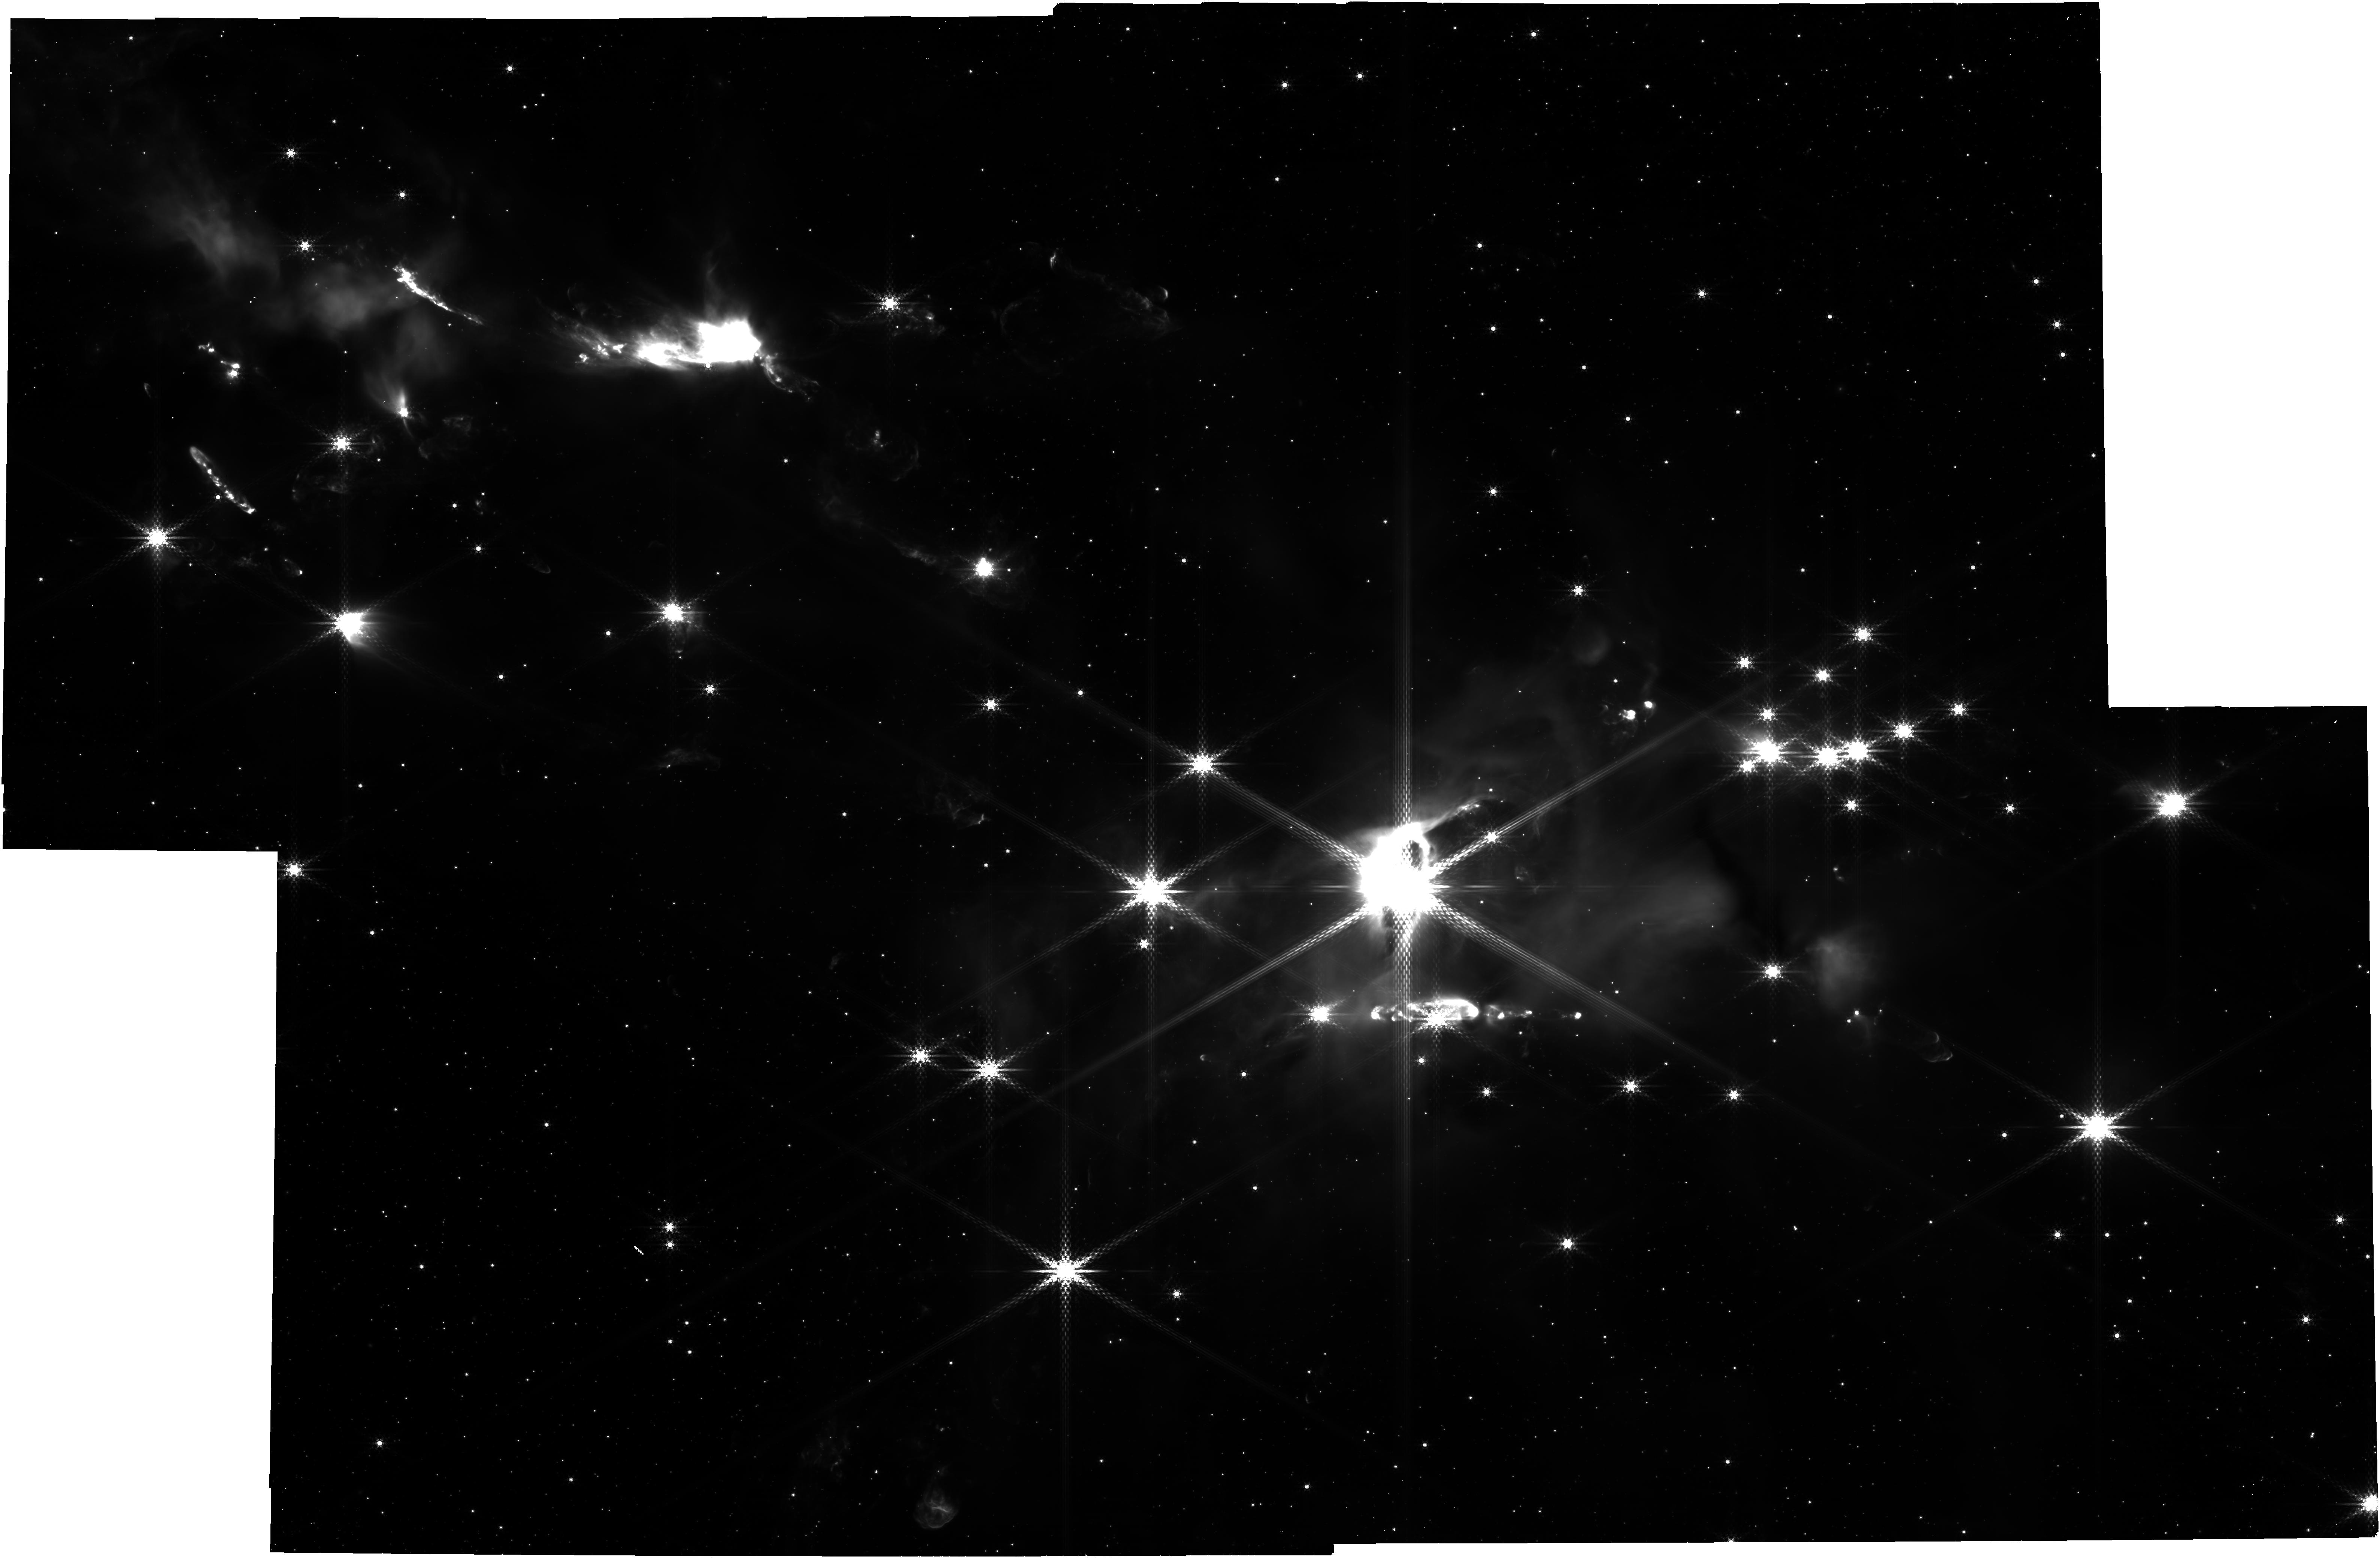
Target: SERPENS-MAIN. Instrument: NIRCAM. Filter: F480M. Exposure: 30 min. Observation ID: jw01611-o002_t004_nircam_clear-f480m

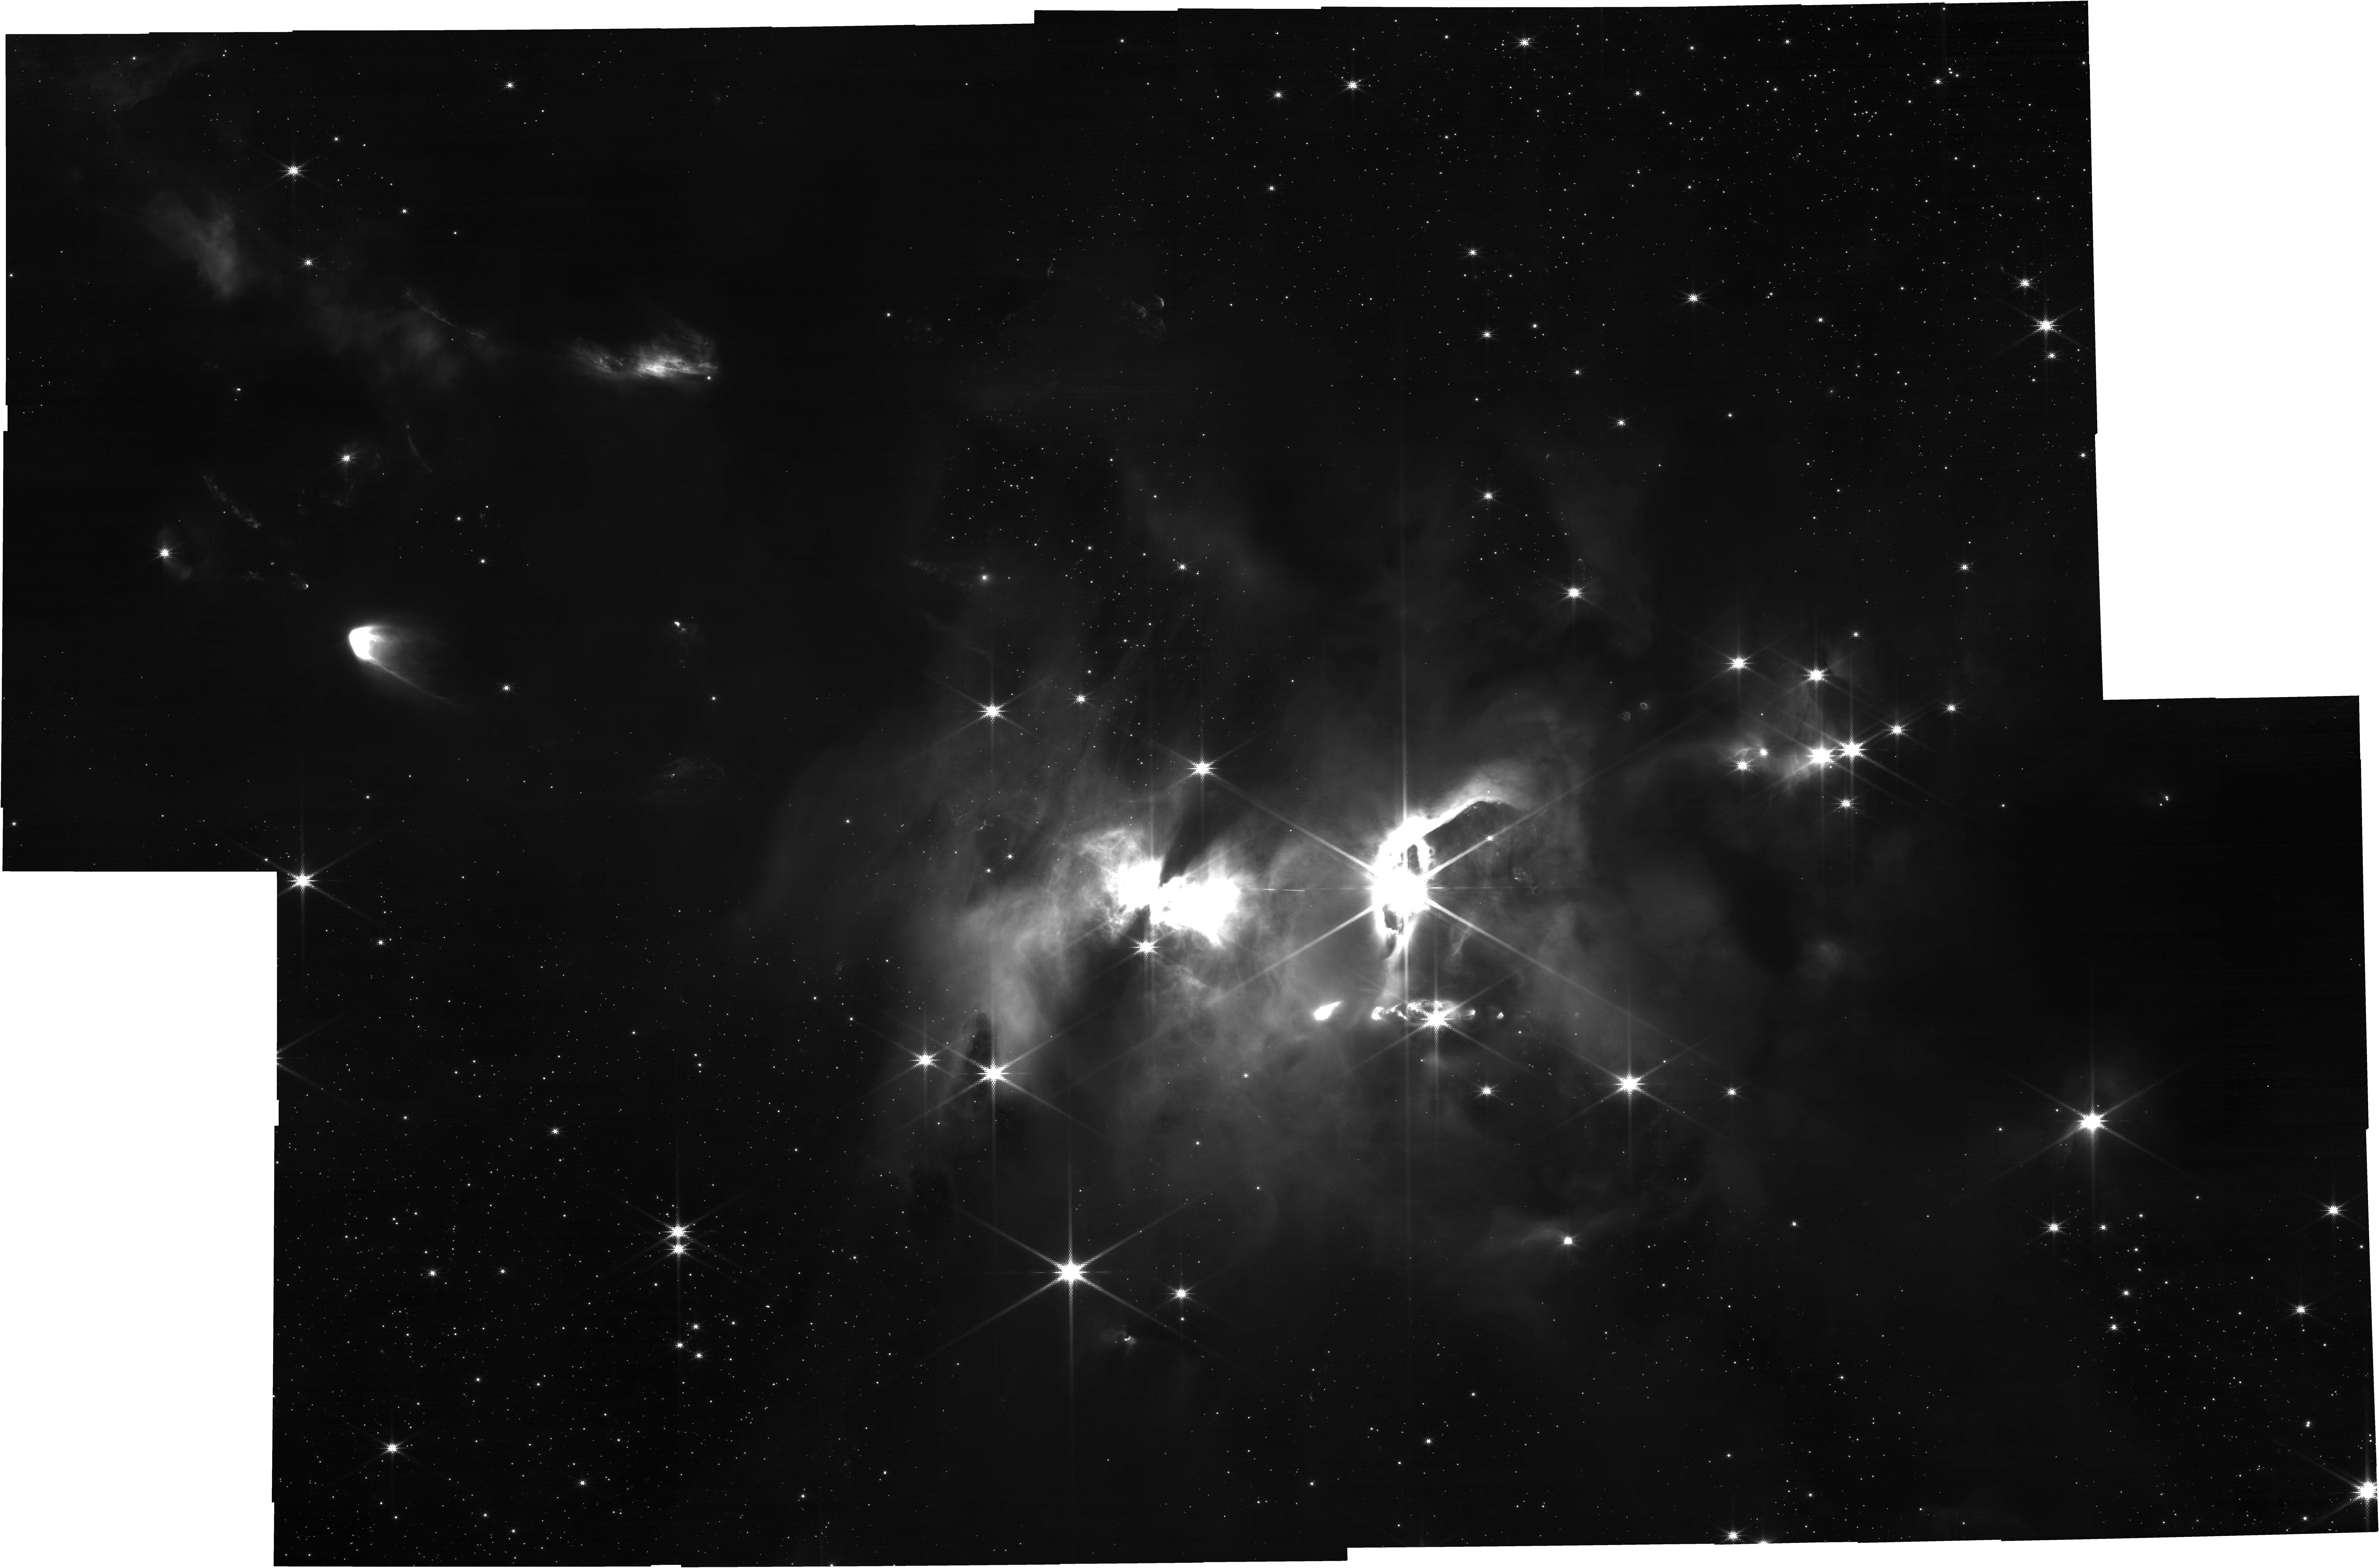
Target: SERPENS-MAIN. Instrument: NIRCAM. Filter: F210M. Exposure: 30 min. Observation ID: jw01611-o002_t004_nircam_clear-f210m

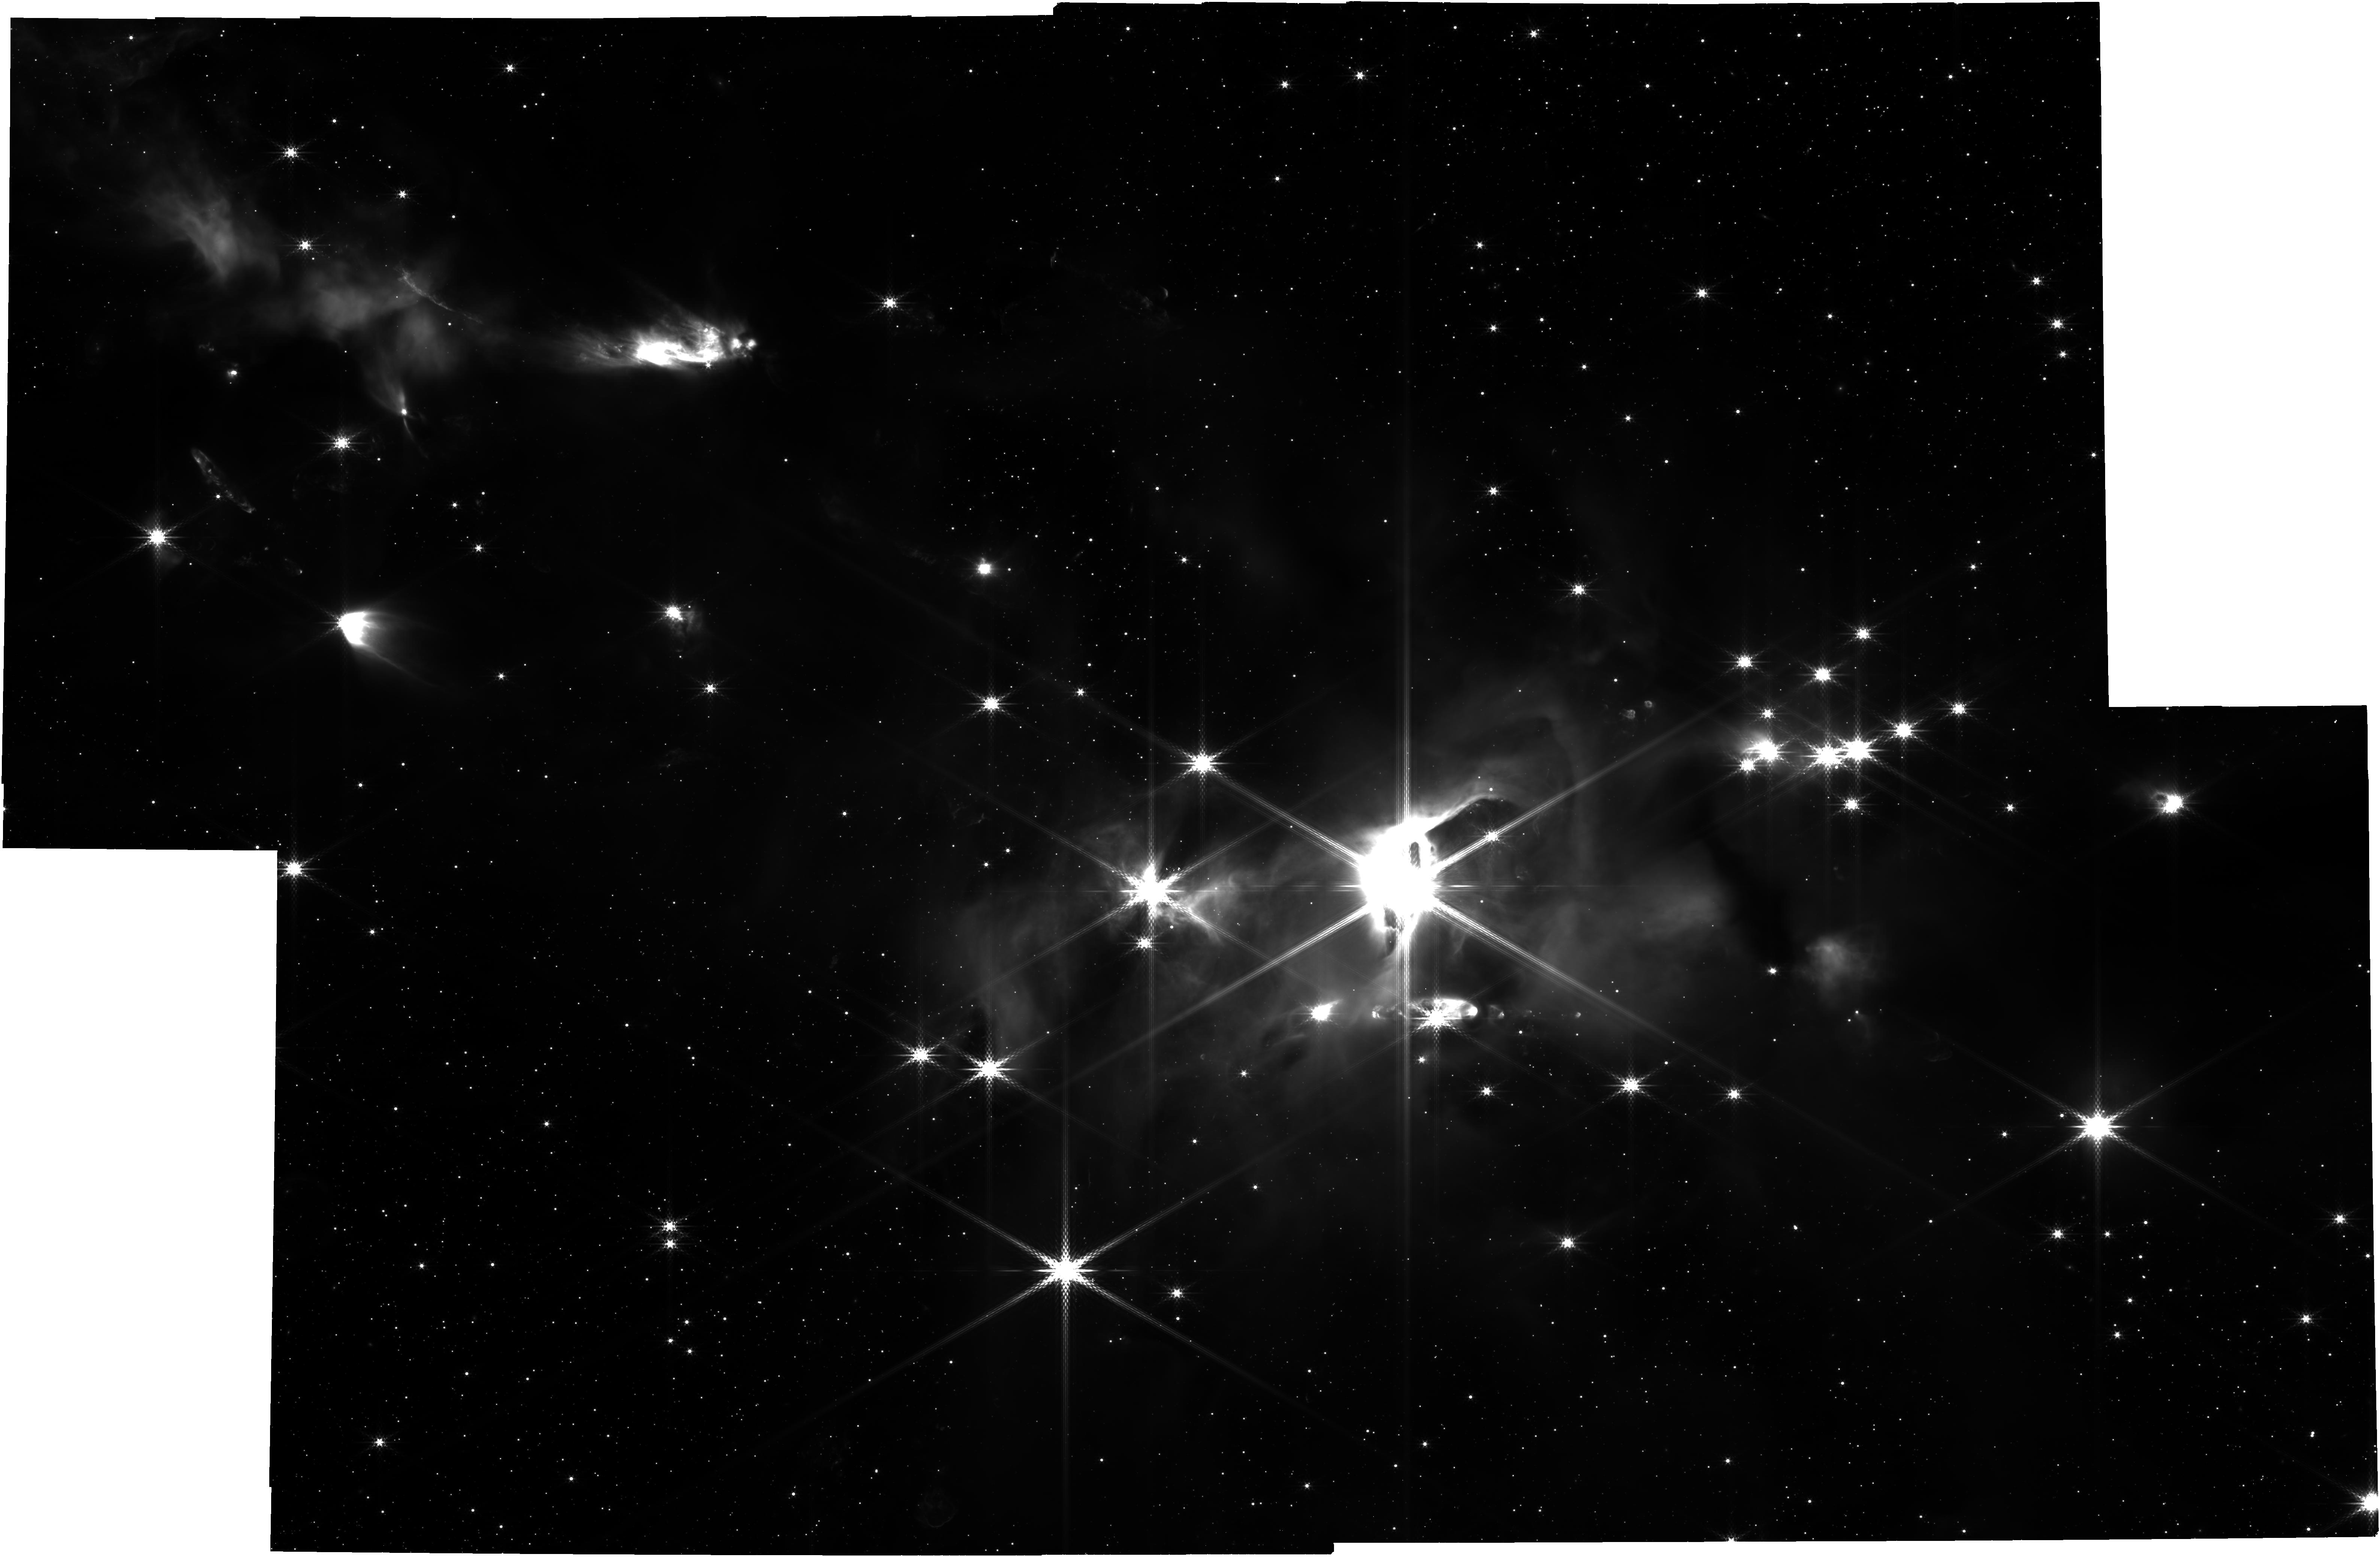
Target: SERPENS-MAIN. Instrument: NIRCAM. Filter: F360M. Exposure: 30 min. Observation ID: jw01611-o002_t004_nircam_clear-f360m

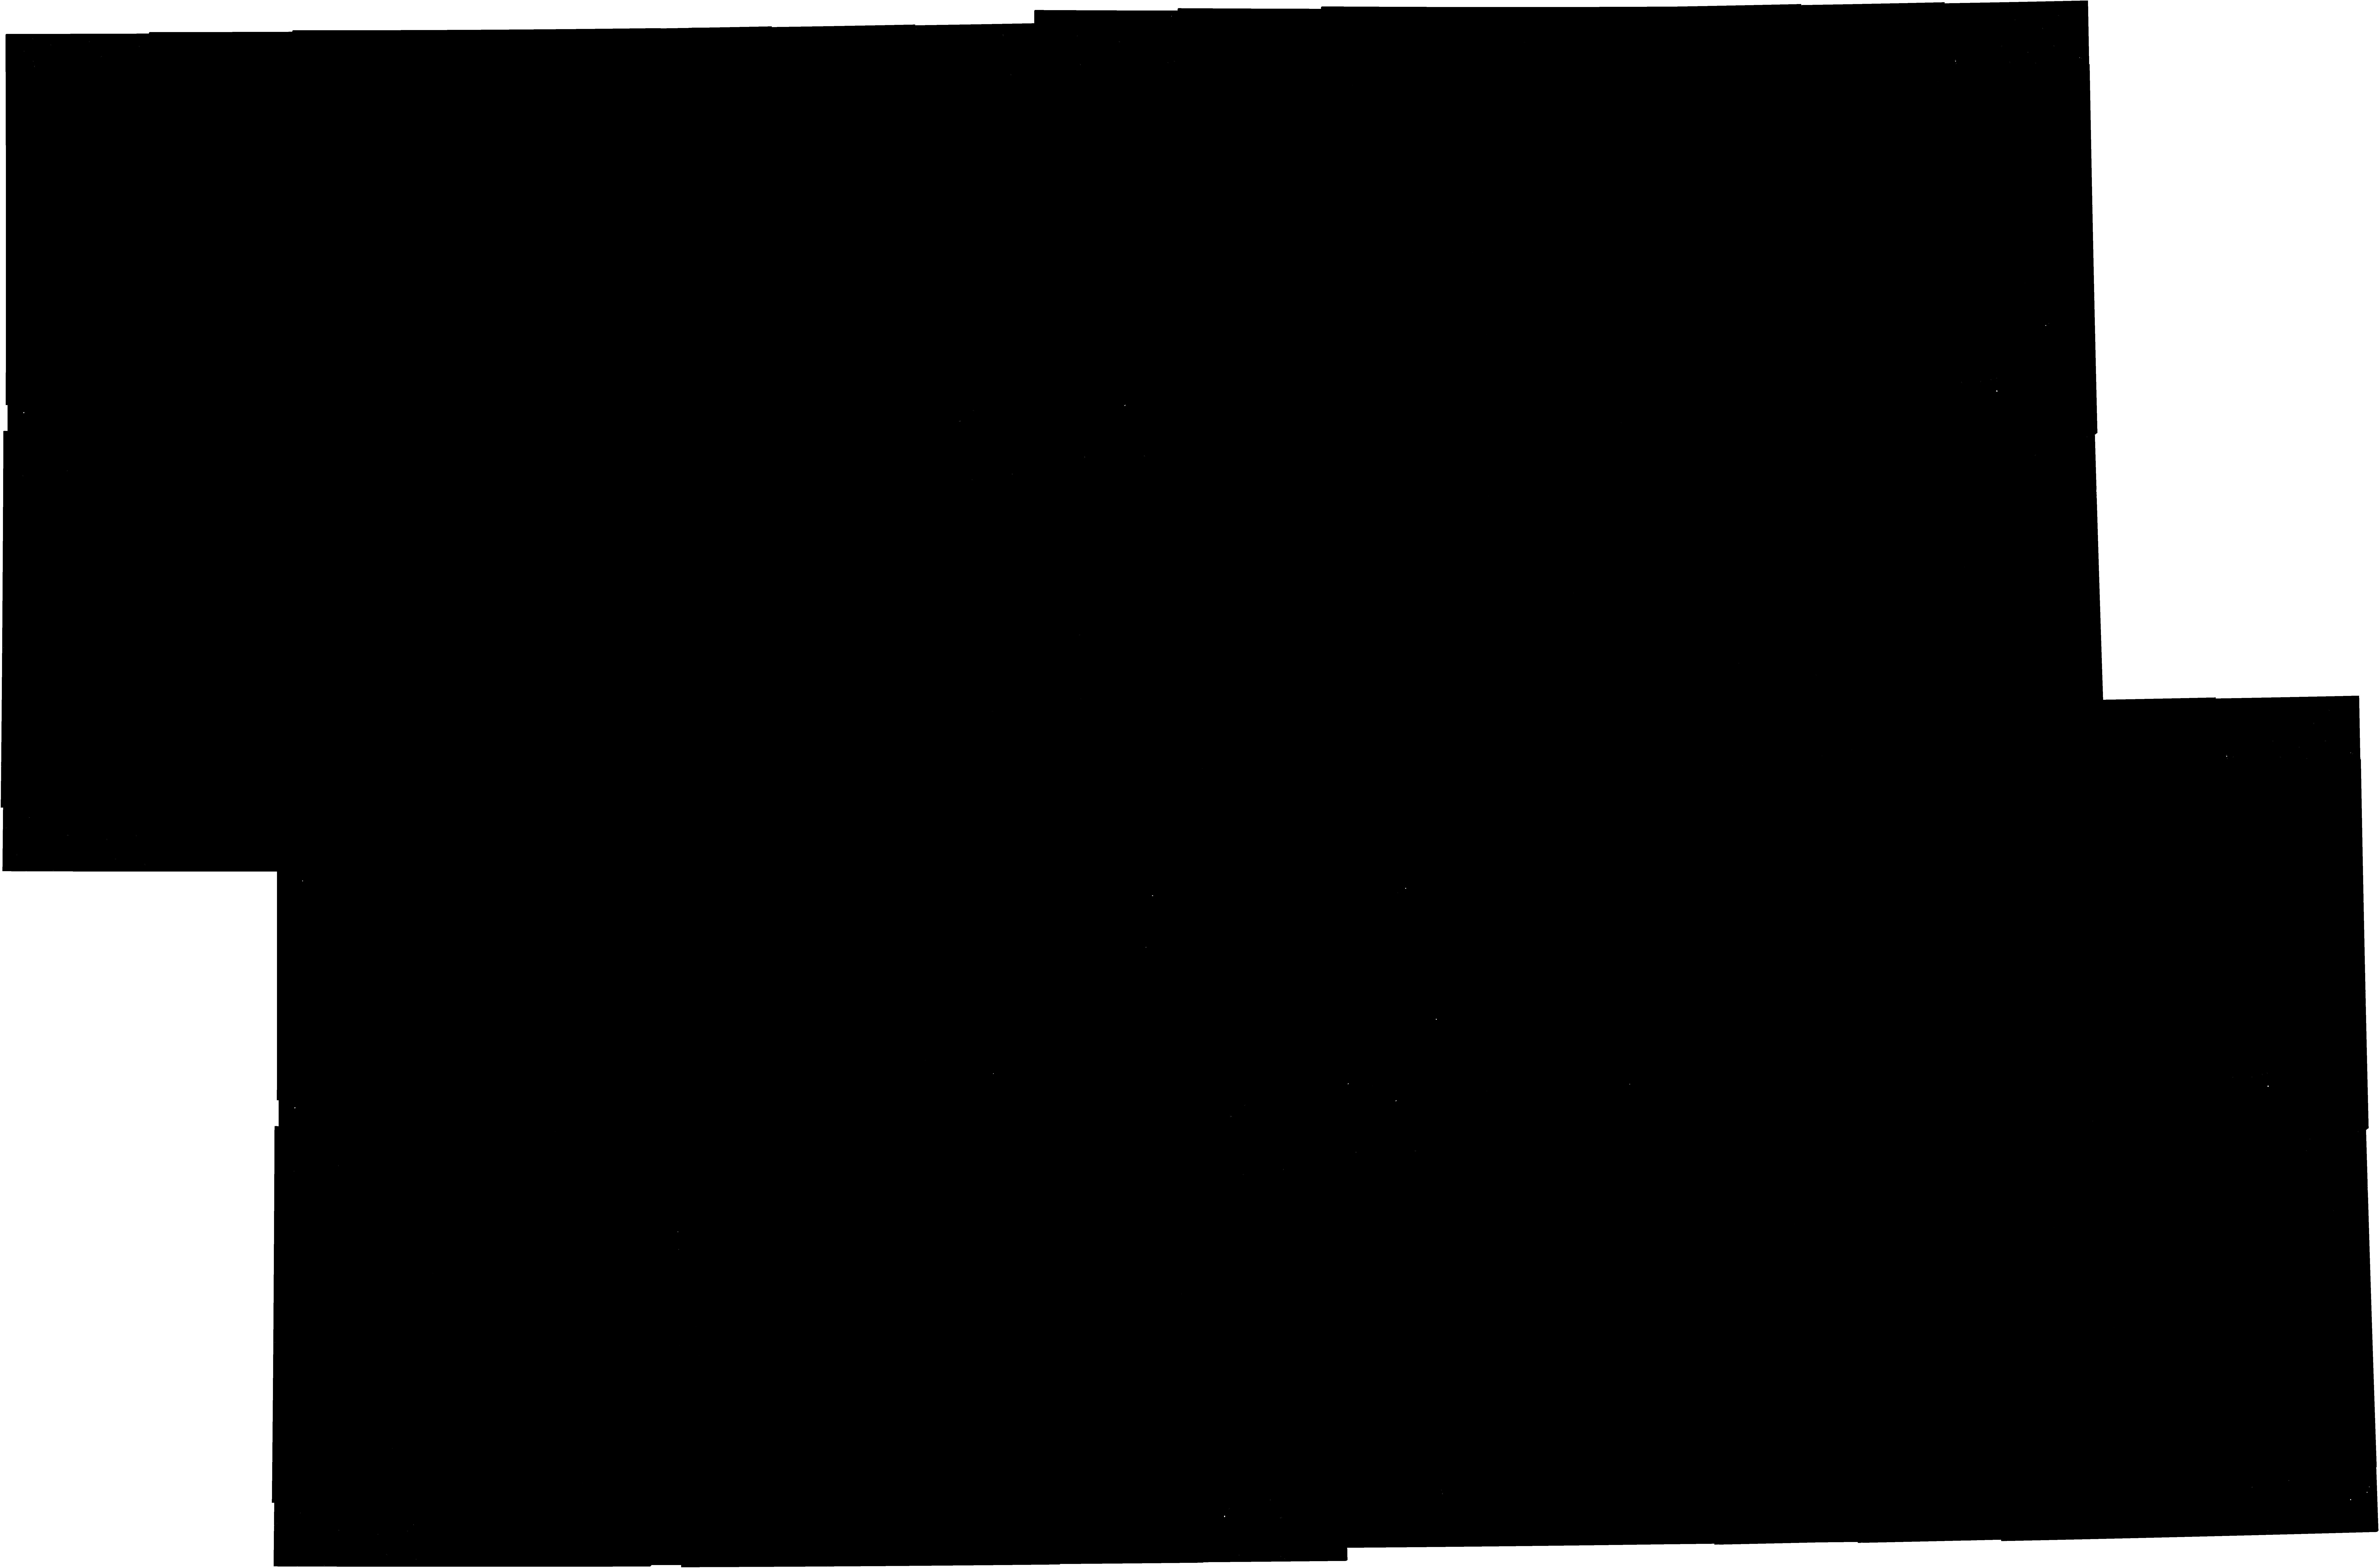
Target: SERPENS-MAIN. Instrument: NIRCAM. Filter: F140M. Exposure: 30 min. Observation ID: jw01611-o002_t004_nircam_clear-f140m

A chemical census of volatile ices in protostellar envelopes (PI: Pontoppidan, Klaus M.)

We propose to obtain an inventory of bulk volatiles in the youngest protostellar envelopes, just prior to the final assembly of protoplanetary disks. This will trace late-stage chemical evolution of young stellar envelopes, and establish the initial conditions of water and organics for comparison to observations of protoplanetary disk chemistry. To accomplish this goal, we will take advantage of the dense cluster of class 0 protostellar envelopes in the Serpens Main cloud. This cluster is sufficiently dense, and is located at a near-optimum distance and low galactic latitude, to allow us to use the multi-object spectroscopy mode of NIRSpec to obtain 2-5 micron ice absorption spectra toward ~150 highly extincted field stars, including at least ~30 sightlines directly through the protostellar envelopes. Using the incredible sensitivity of NIRSpec, we will be able to probe extinctions as high as Av~75 mag needed to reveal rare ice species. We estimate that we will obtain ~5 lines of sight through each of 6-8 protostellar envelopes, providing radial maps of relative ice abundances on scales of a few thousand au. The column densities of bulk ices are readily observed in the 2-5 micron region, including much of the oxygen-bearing inventory, as well as simple organics (e.g, H2O, CO2, CO, CH3OH). Particularly methanol ice is a critical, yet poorly understood, cornerstone of pre-planetary organic chemistry. The high column densities also allows for sensitive searches for the rare isotopologues 13CO, 13CO2, and HDO. The two former enables studies of dust grain shapes, while the latter may yield the first robust measurements of the deuteration fraction of pre-planetary material.